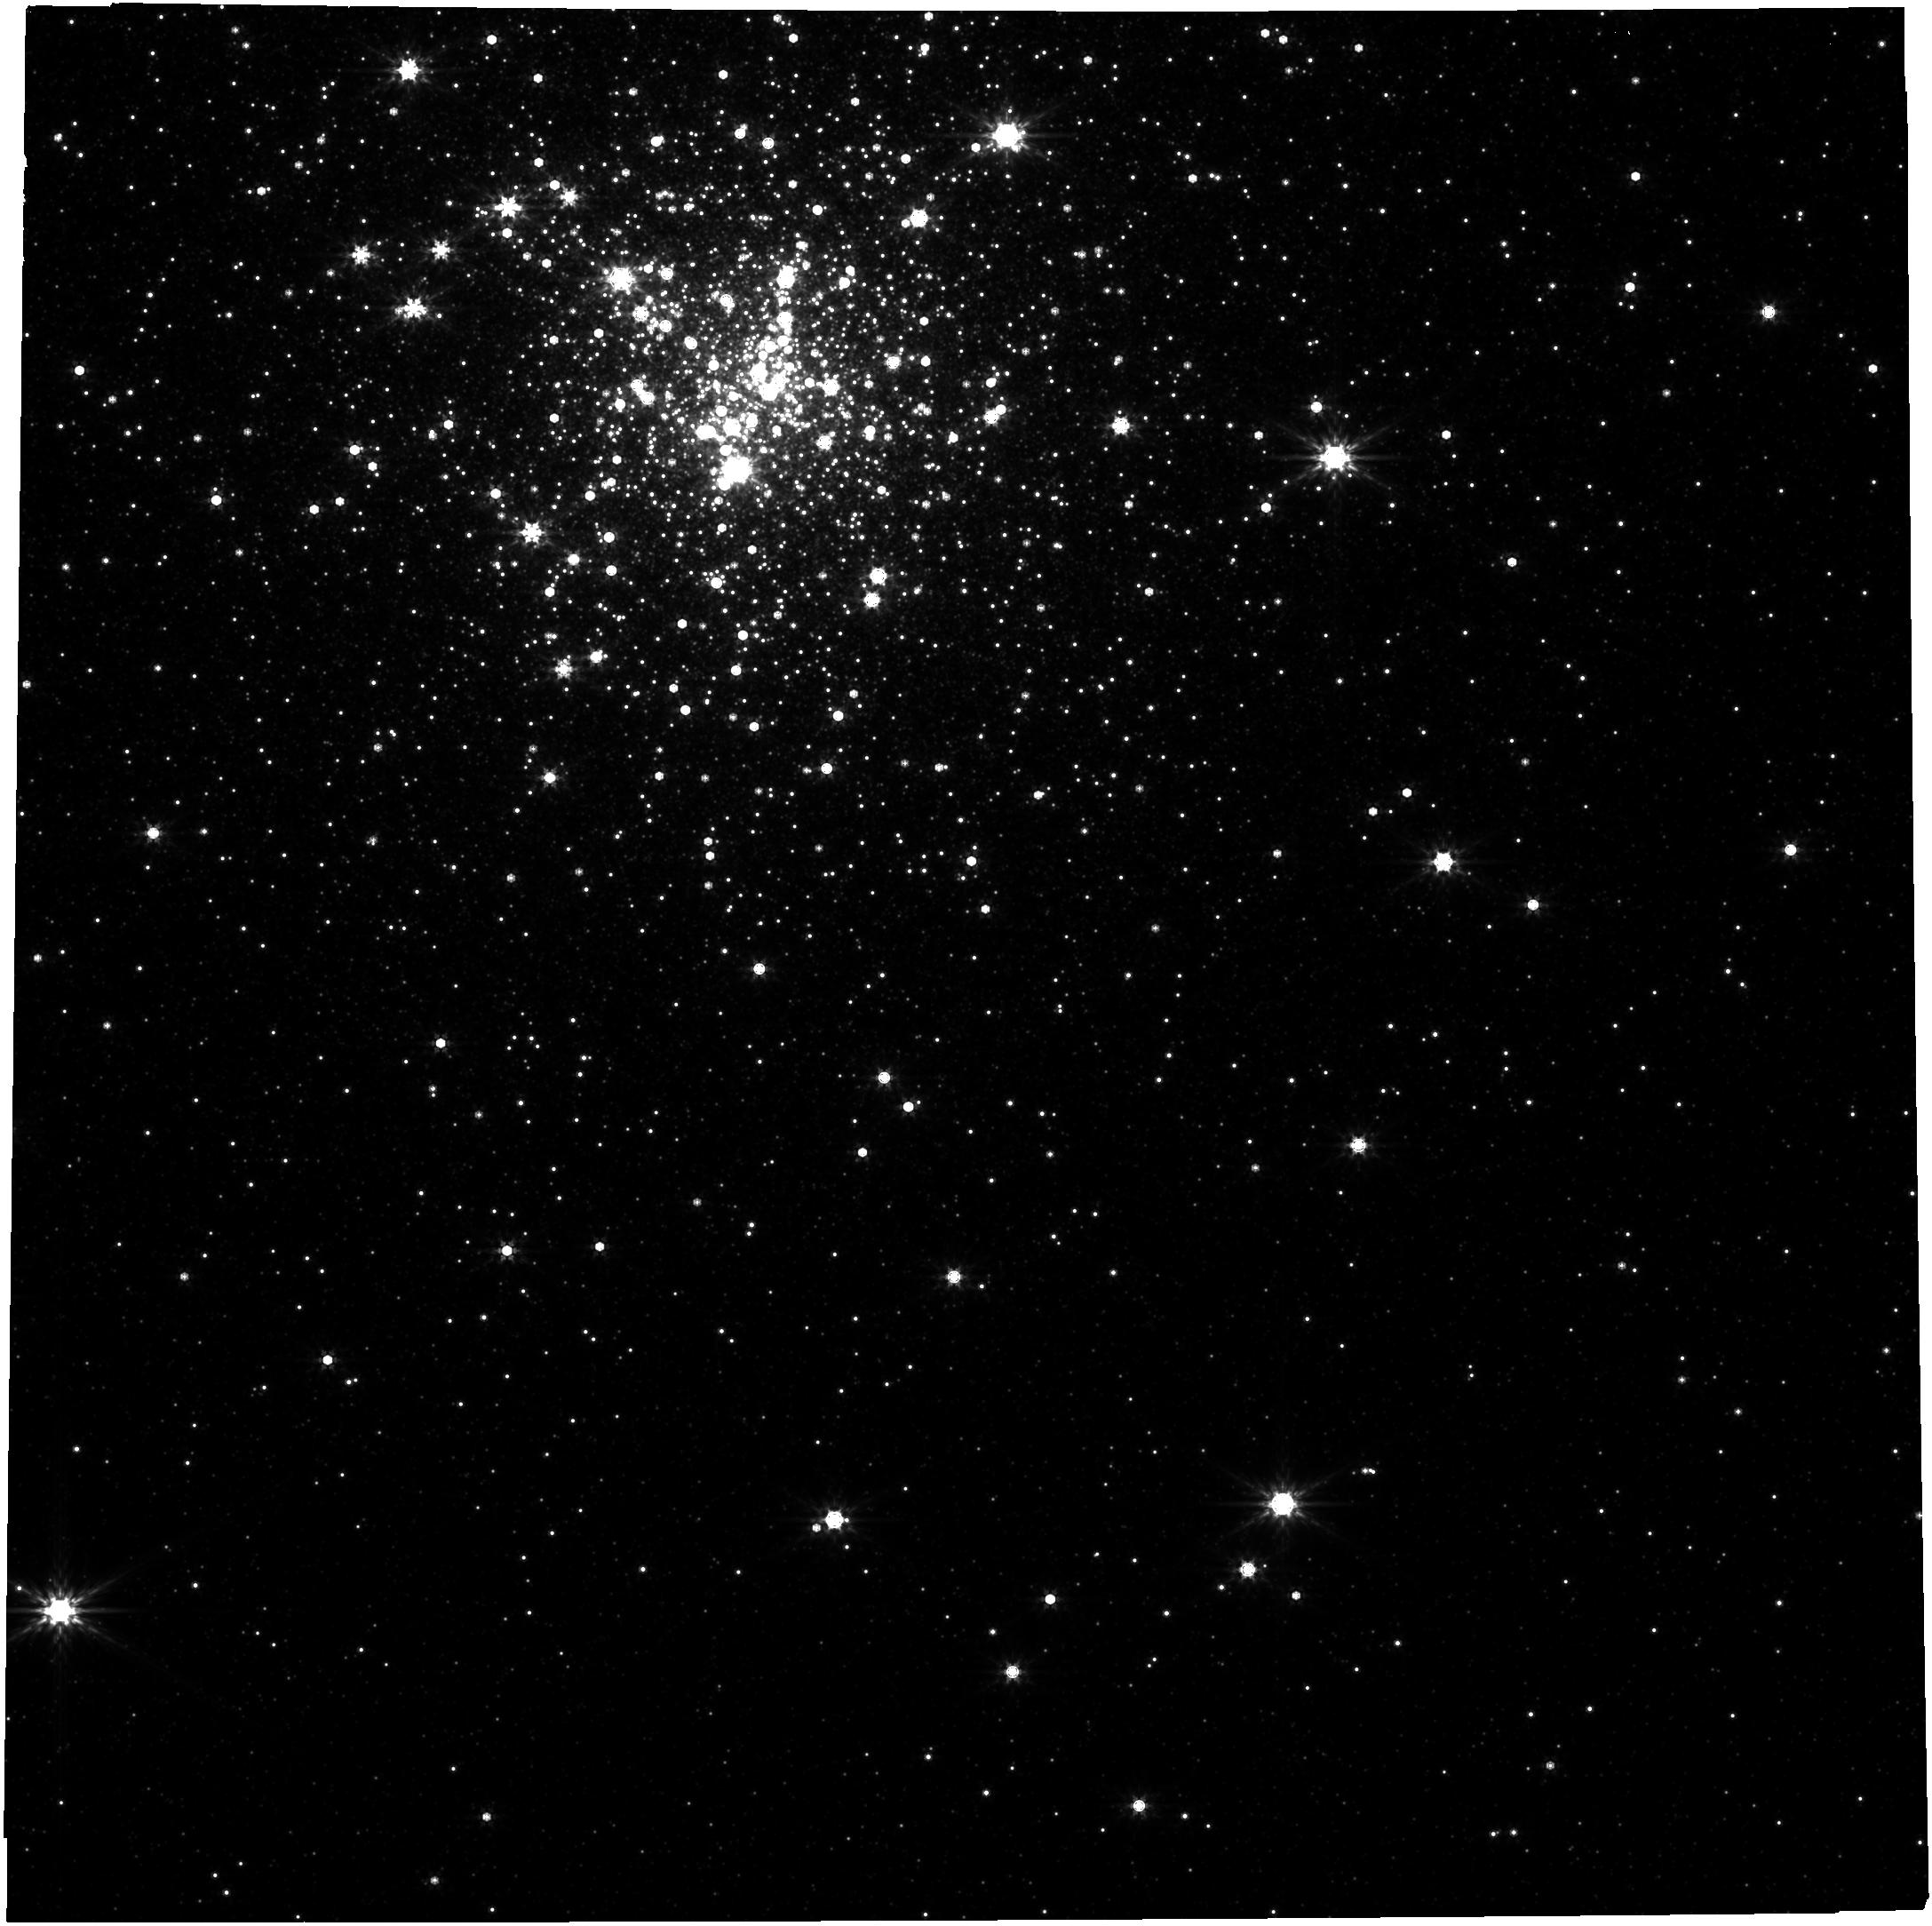
Target: PSRJ1748-2021B. Instrument: NIRCAM. Filter: F444W. Exposure: 1.9 h. Observation ID: jw02204-o001_t001_nircam_clear-f444w

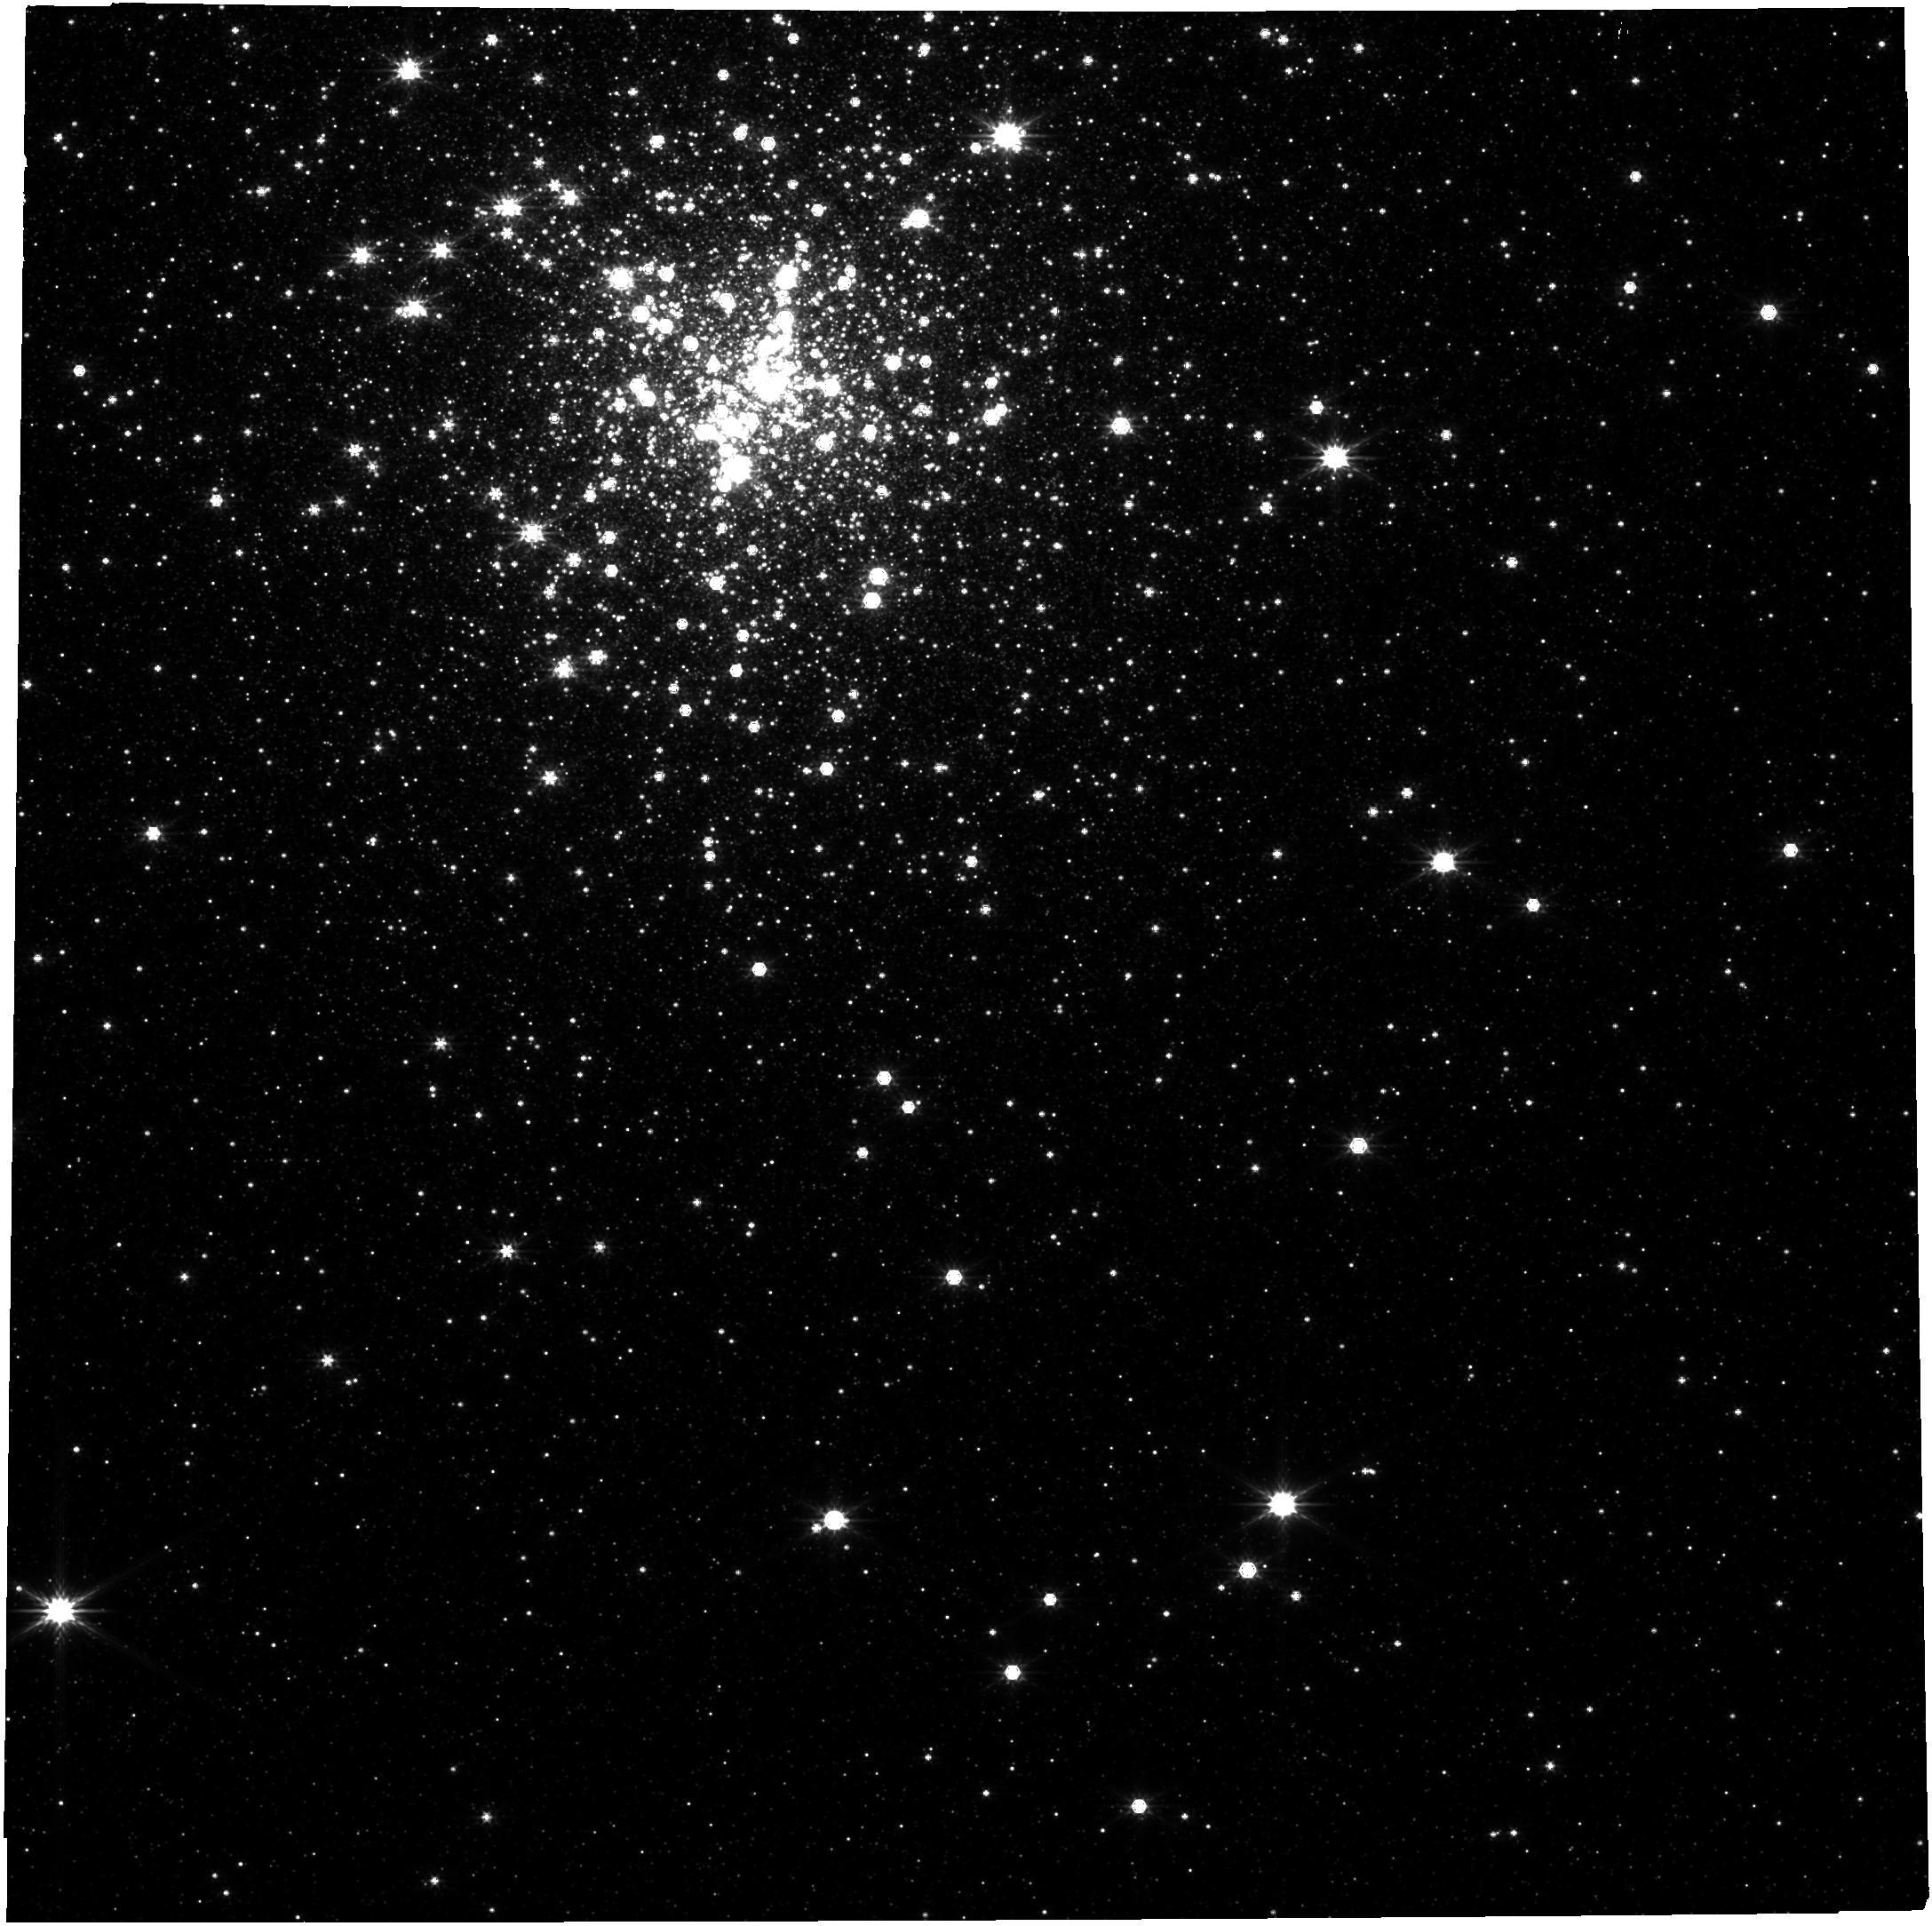
Target: PSRJ1748-2021B. Instrument: NIRCAM. Filter: F277W. Exposure: 1.1 h. Observation ID: jw02204-o001_t001_nircam_clear-f277w

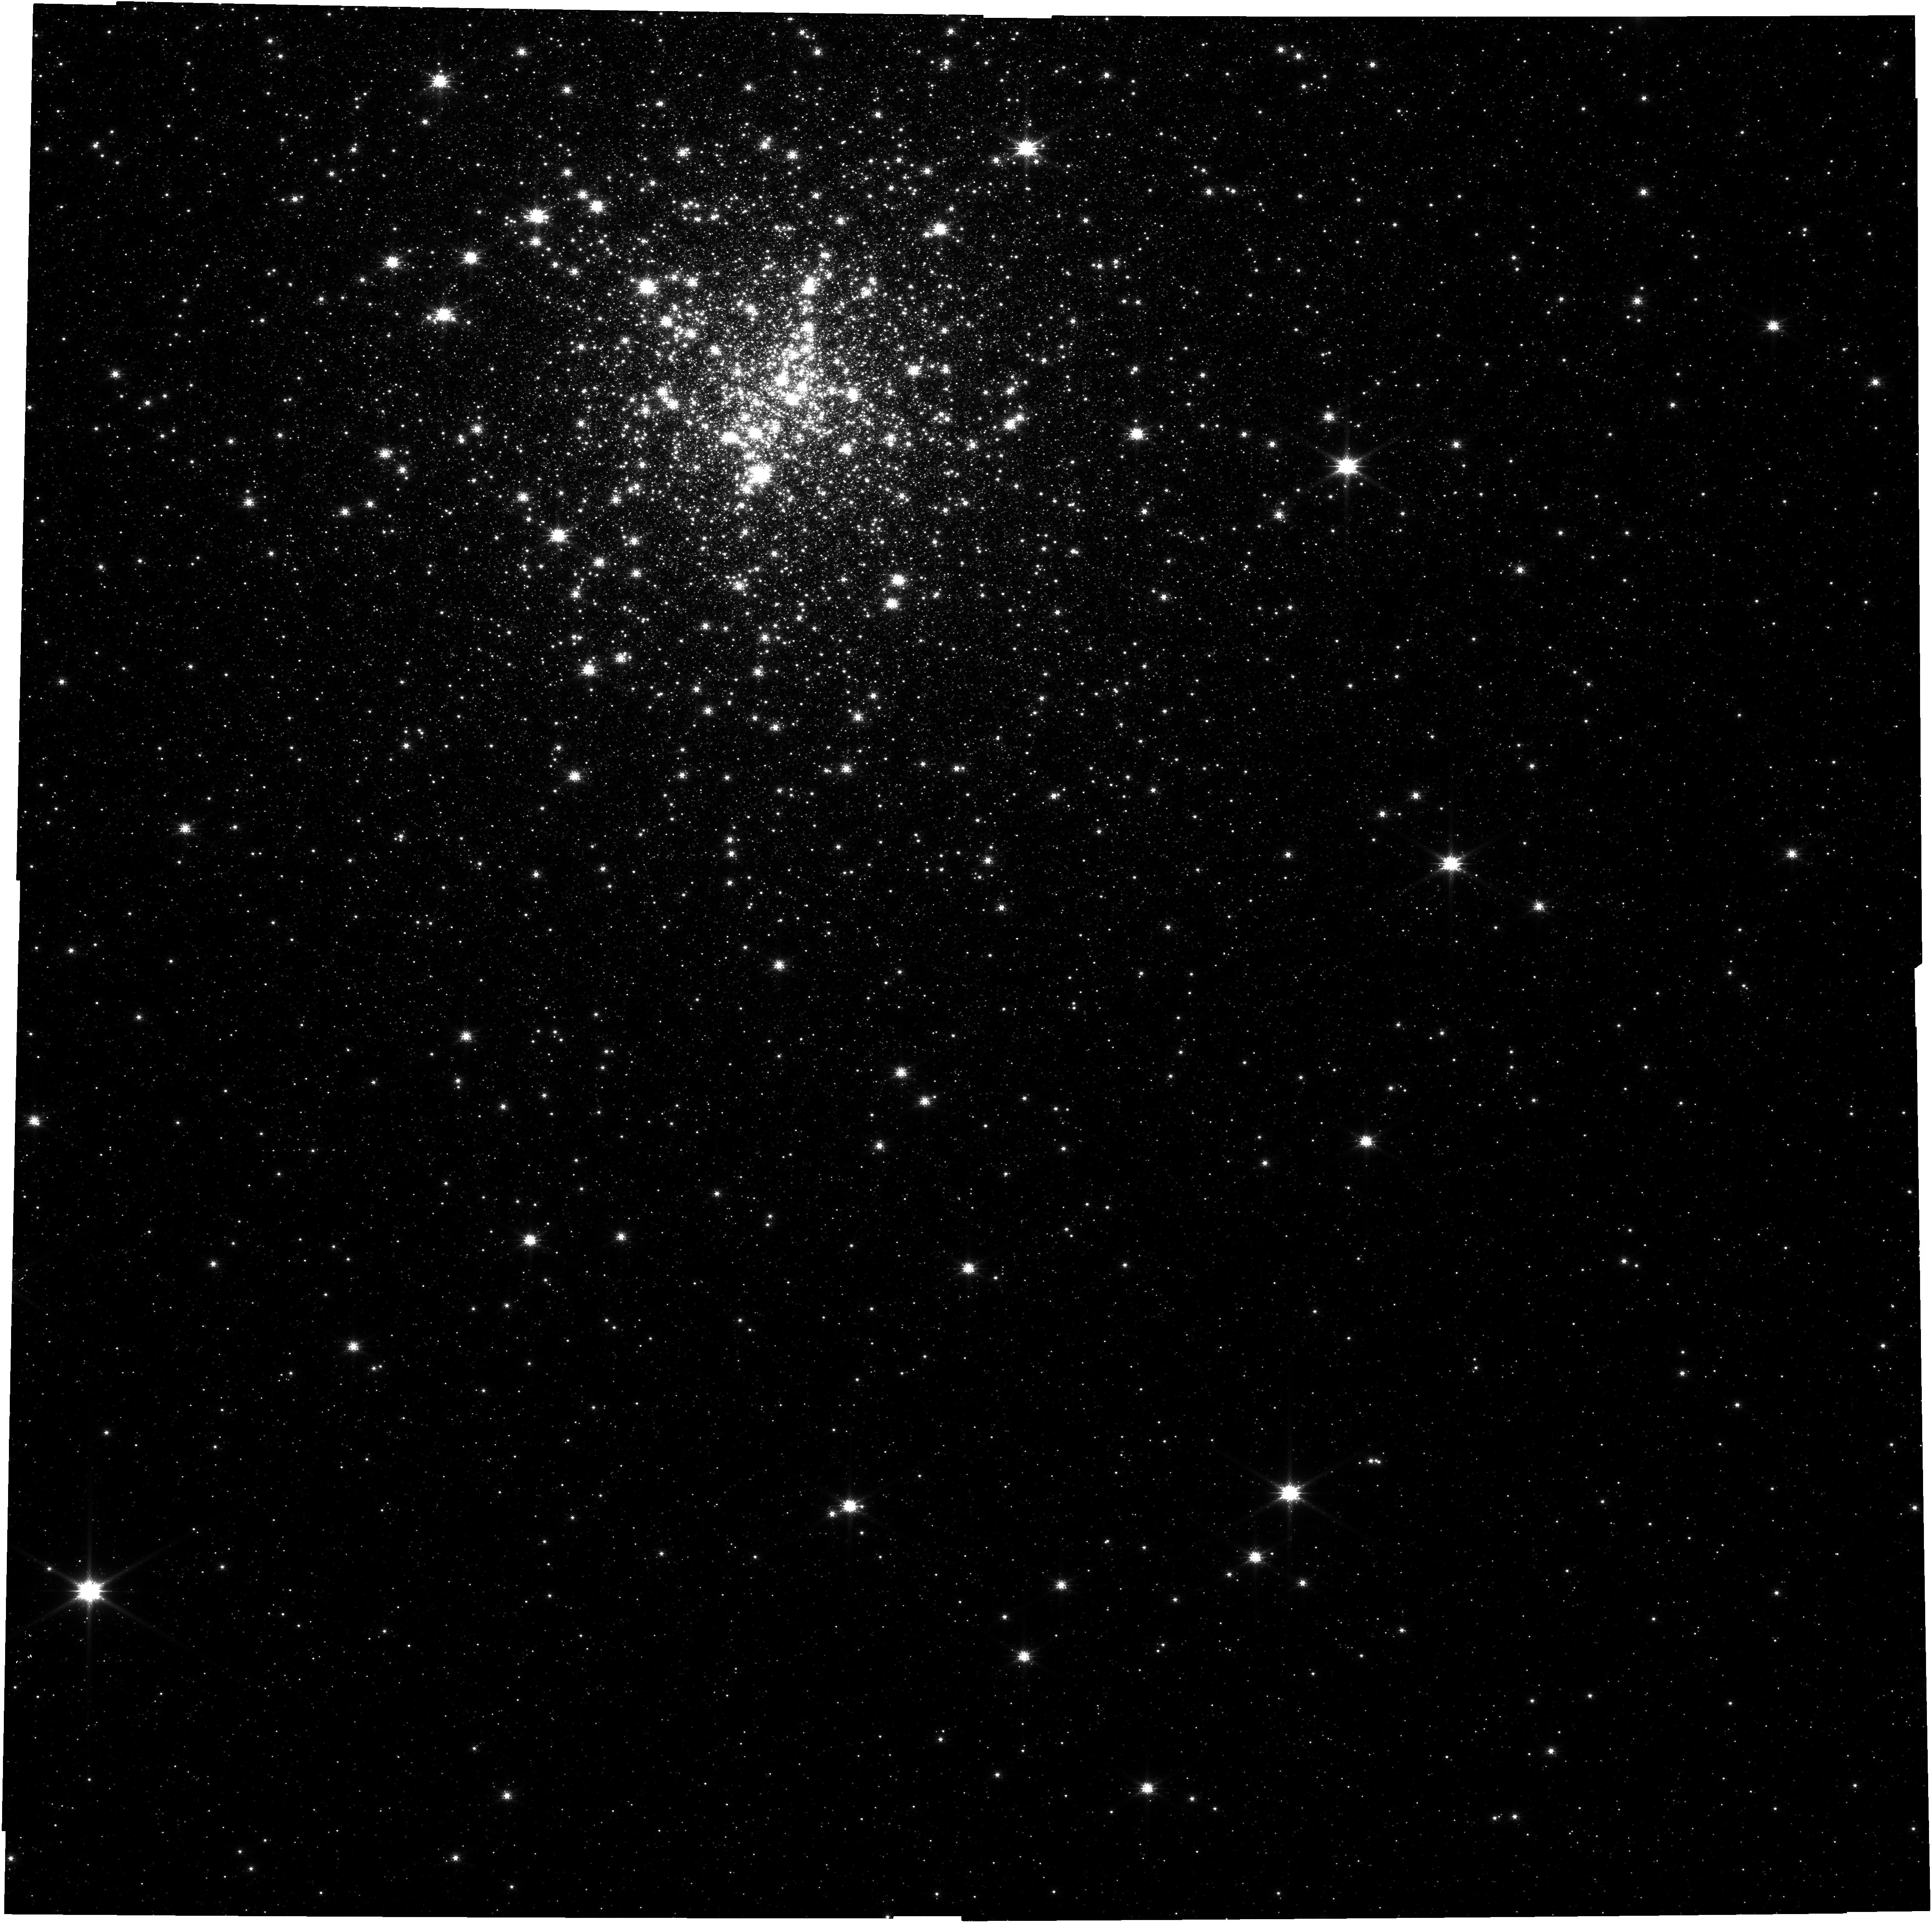
Target: PSRJ1748-2021B. Instrument: NIRCAM. Filter: F115W. Exposure: 1.9 h. Observation ID: jw02204-o001_t001_nircam_clear-f115w

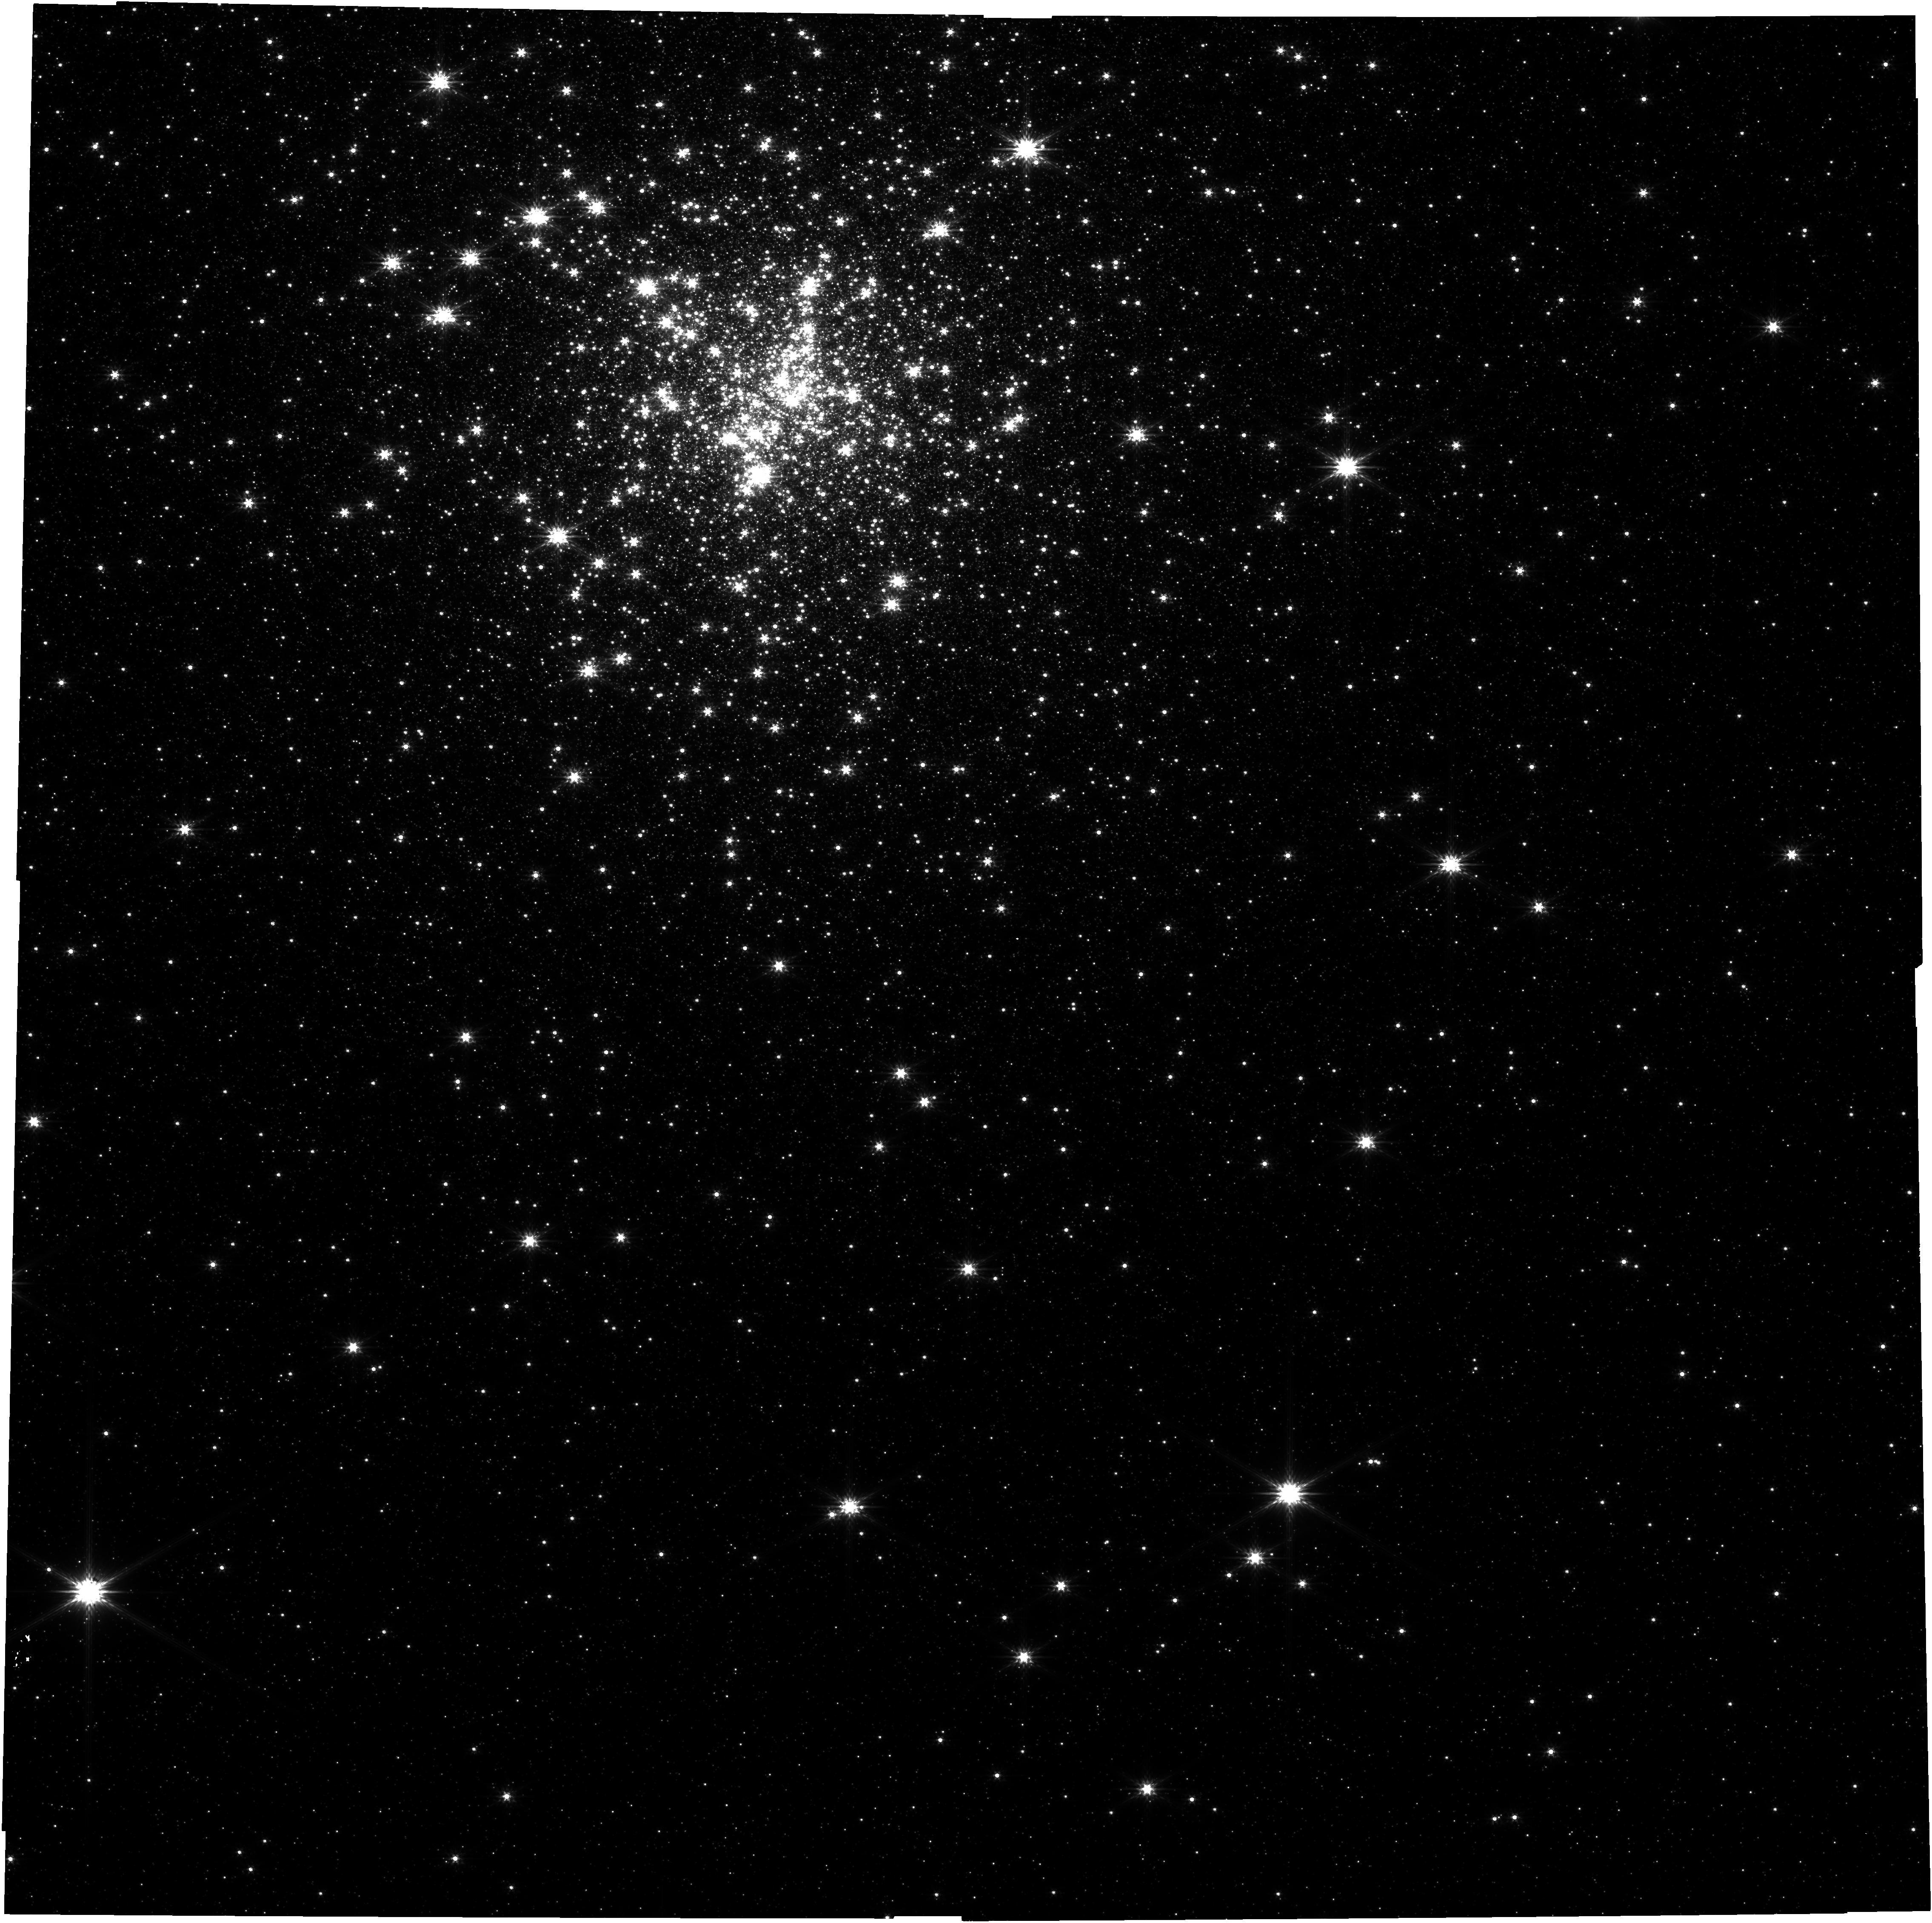
Target: PSRJ1748-2021B. Instrument: NIRCAM. Filter: F200W. Exposure: 1.1 h. Observation ID: jw02204-o001_t001_nircam_clear-f200w

Confirming the most massive neutron star with observations of its companion (PI: Freire, Paulo C. C.)

The main objective of this proposal is to observe the center of the globular cluster NGC6440, with the aim of detecting the companion to the PSR J1748-2021B binary pulsar. This pulsar is suspected of having a mass of about 2.5 solar masses, but this value can only be confirmed if we can estimate the mass of the companion star. Detecting a low-mass companion would confirm the large pulsar mass, establishing that neutron stars can be stable at these high masses. This would have fundamental consequences for the study of the equation of state of cold, dense neutron matter and for nuclear physics. This would also have broad impact on astrophysics, indicating, for instance, that a significant fraction of NS-NS mergers leave behind stable neutron stars, which might be detectable in future EM observations. It would also shed light on the nature of the highly asymmetric GW190814 LIGO/Virgo merger event, where a 23 solar-mass black hole merged with a lighter 2.6 solar-mass object that is currently in the mass gap between the lightest black holes and the most massive neutron stars. The proposed observations will very likely detect the counterpart assuming it is a low-mass main sequence star or white dwarf; this would allow an estimate of the mass of the companion and the mass of the pulsar. A non-detection would indicate that the companion is a compact object, in which case we would be unable to constrain the component masses.